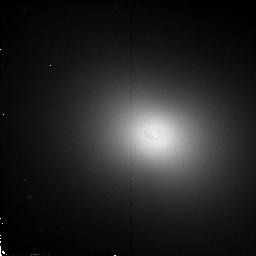
Target: NGC4261
Instrument: NICMOS/NIC2
Filter: F110W
Exposure: 13 min
Observation ID: n4rv02010

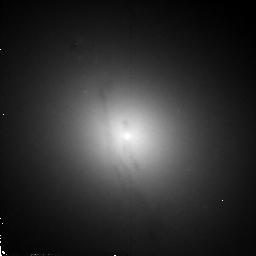
Target: M84
Instrument: NICMOS/NIC2
Filter: F110W
Exposure: 13 min
Observation ID: n4rv01010

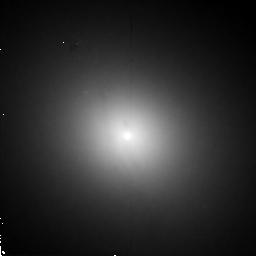
Target: M84
Instrument: NICMOS/NIC2
Filter: F160W
Exposure: 13 min
Observation ID: n4rv01020

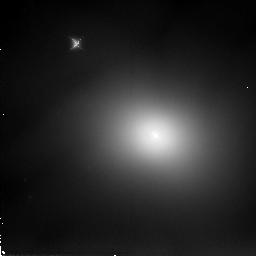
Target: NGC4261
Instrument: NICMOS/NIC2
Filter: F205W
Exposure: 13 min
Observation ID: n4rv02030

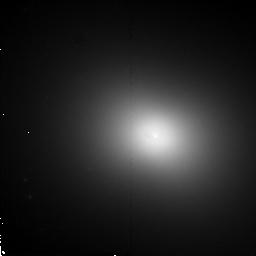
Target: NGC4261
Instrument: NICMOS/NIC2
Filter: F160W
Exposure: 13 min
Observation ID: n4rv02020

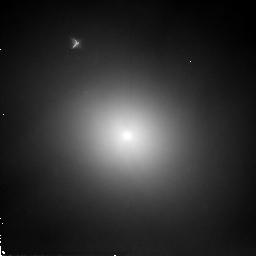
Target: M84
Instrument: NICMOS/NIC2
Filter: F205W
Exposure: 13 min
Observation ID: n4rv01030

Near-IR Cores of Radio Galaxies, Are the AGNs Moving in the Galaxy? (PI: Quillen, Alice)

We propose to observe in the near-IR broad bands 2 nearby radio galaxies, NGC 4261 (3C 270) and M84 (NGC 4374, 3C 272.1), that have gas disks and spectroscopic evidence for ~ 10^9 M_\odot black holes. In these galaxies the gas disks have provided a direct estimate of the black hole mass. In both of these galaxies there is evidence for offsets between the black hole and the galaxy center; in velocity (M84) and in position (NGC 4261). Some models for shallow cuspy light profiles in luminous ellipticals require that black holes spiral into the galaxy center. We estimate that a massive black hole, if offset from the center of the galaxy, should distort the stellar distribution over a region large enough that we should see a wake or asymmetry in the isophotes. However study of the stellar distribution in the nuclear regions is complicated by the presence of the dust itself. Near-IR images will provide more accurate measurements of the surface brightness profiles in the central arcsec of these galaxies, allowing us to see directly how the black hole is affecting the stellar distribution. Study of shape and symmetry of the stellar profiles in the central regions should determine if they are consistent with the gas disk/black hole systems moving with respect to the stellar component of the galaxy and allow us to test models for how the black hole spirals into the center of galaxy. Near-IR colors maps will determine the location of dense gas responsible for the obscuration and fueling of the AGNs.